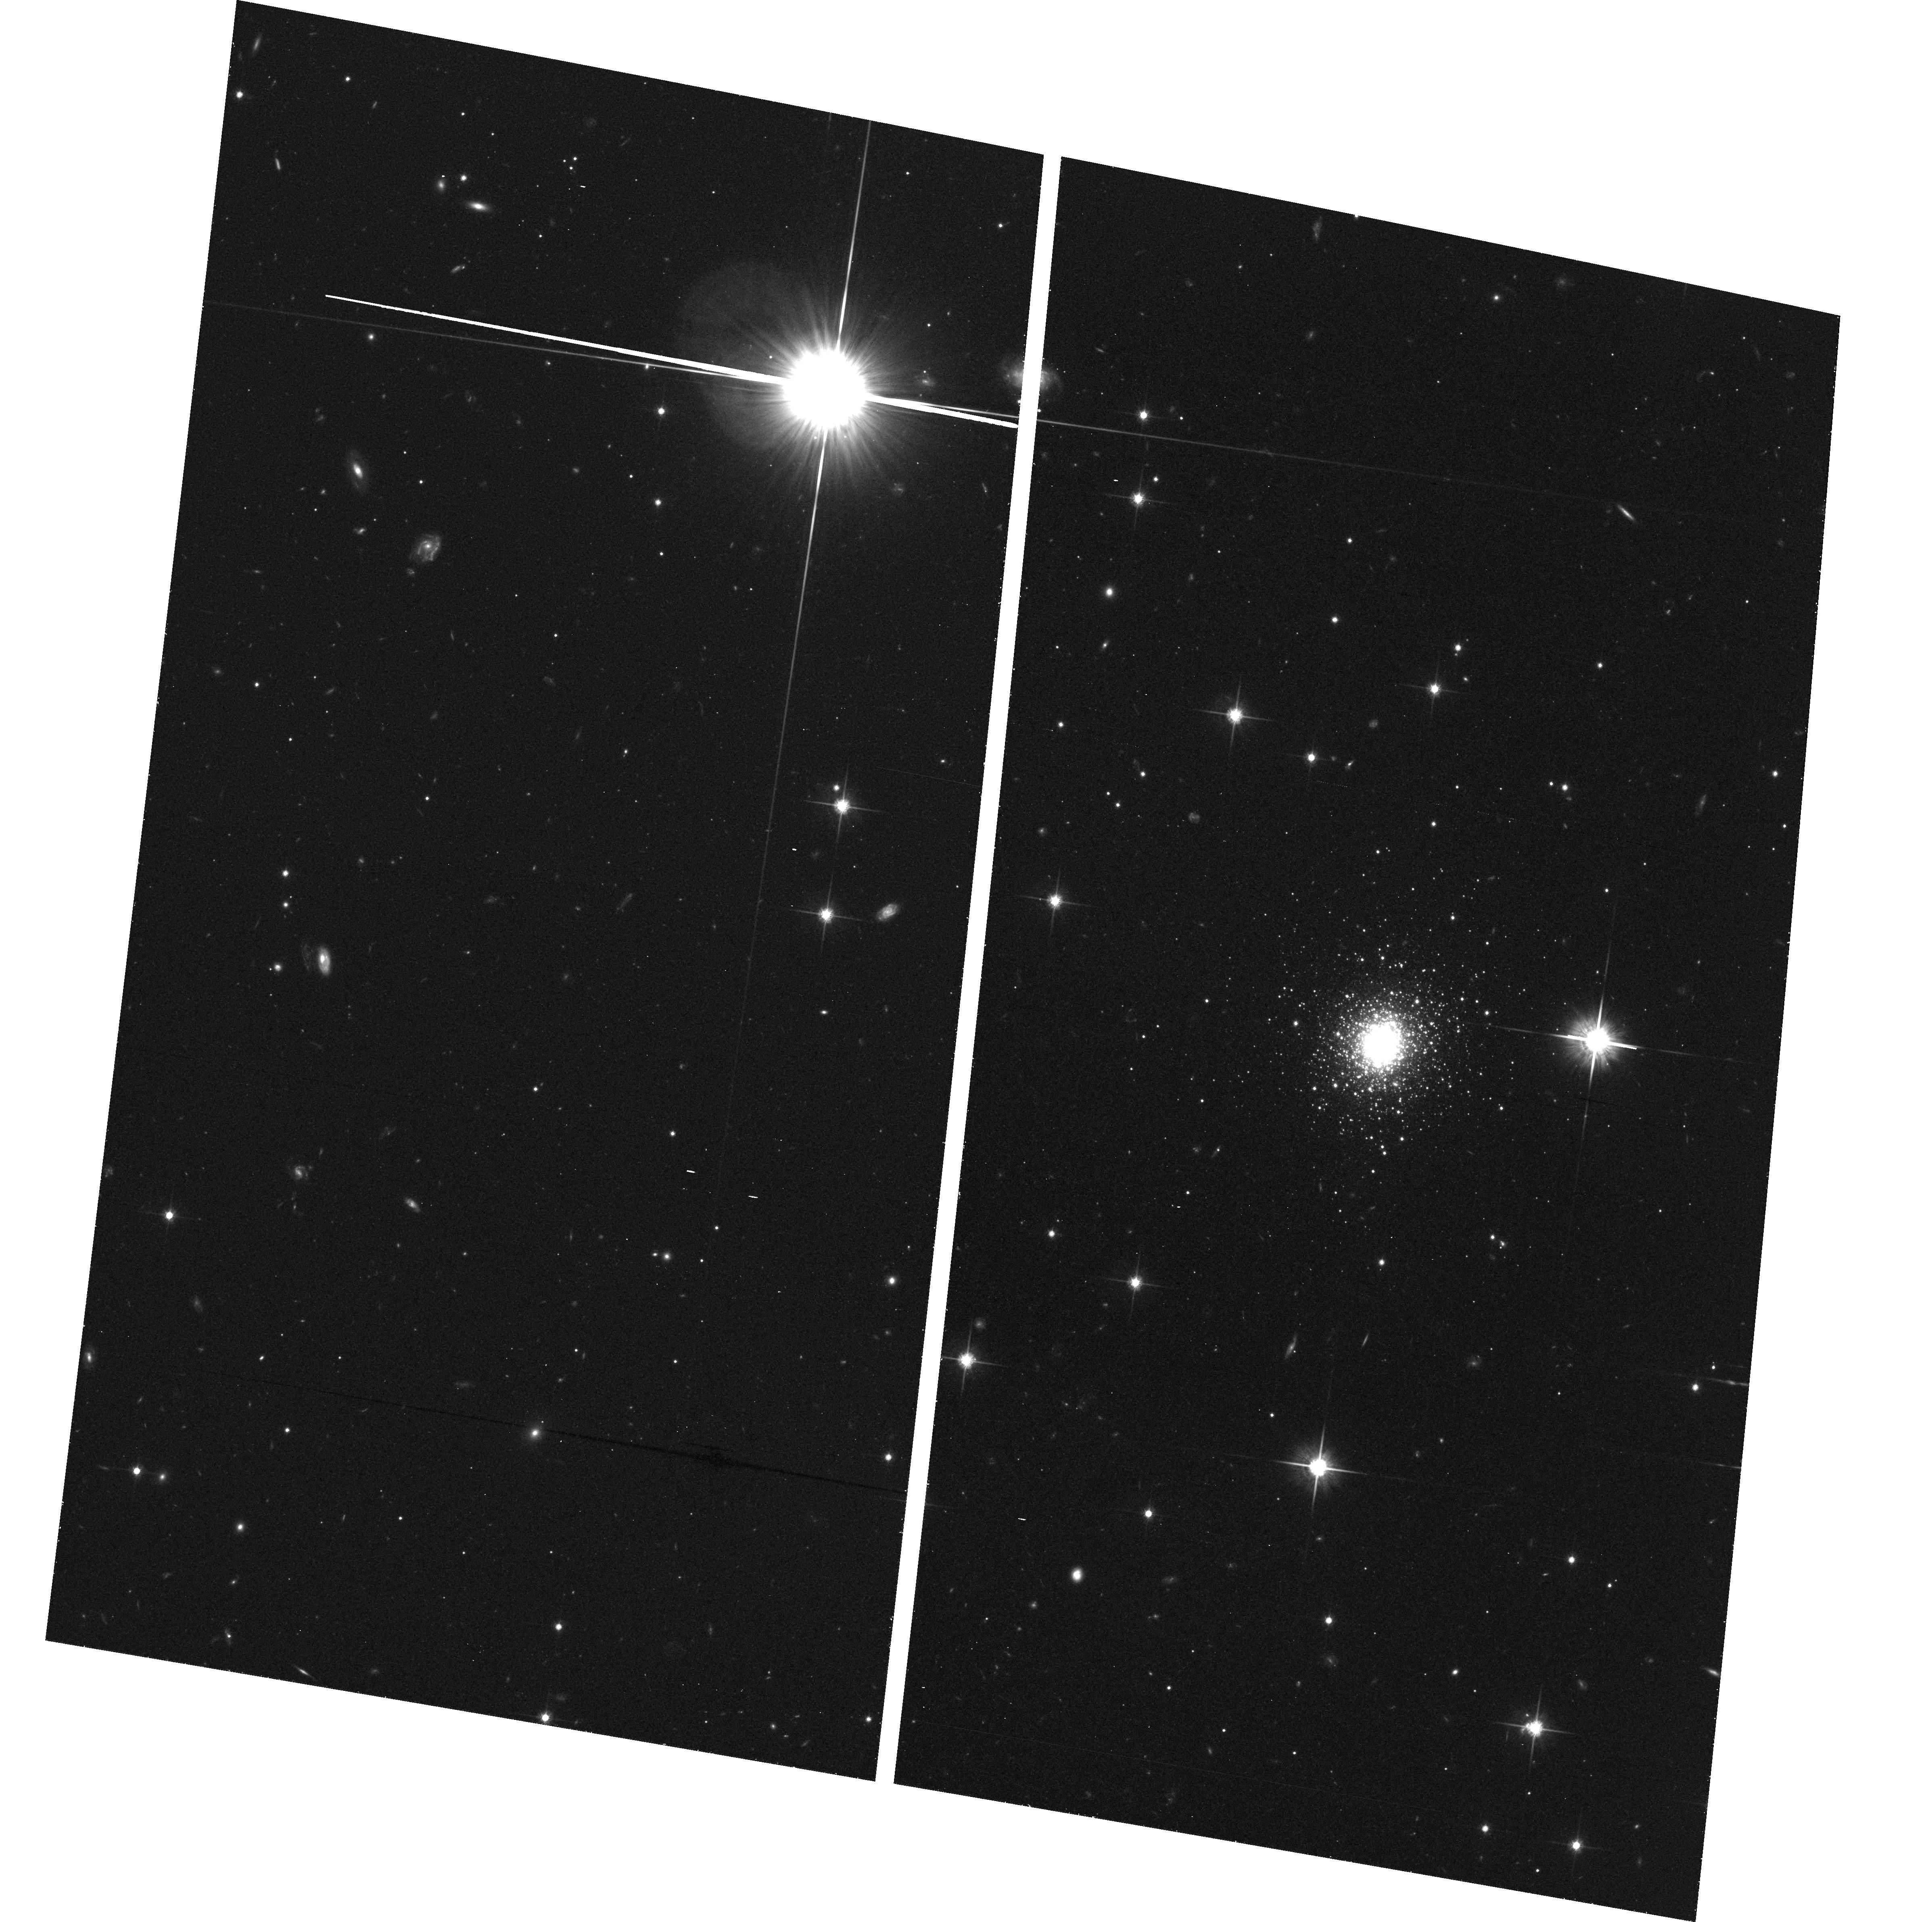
Target: BO514
Instrument: ACS/WFC
Filter: F814W
Exposure: 40 min
Observation ID: hst_10565_01_acs_wfc_f814w_j9an01

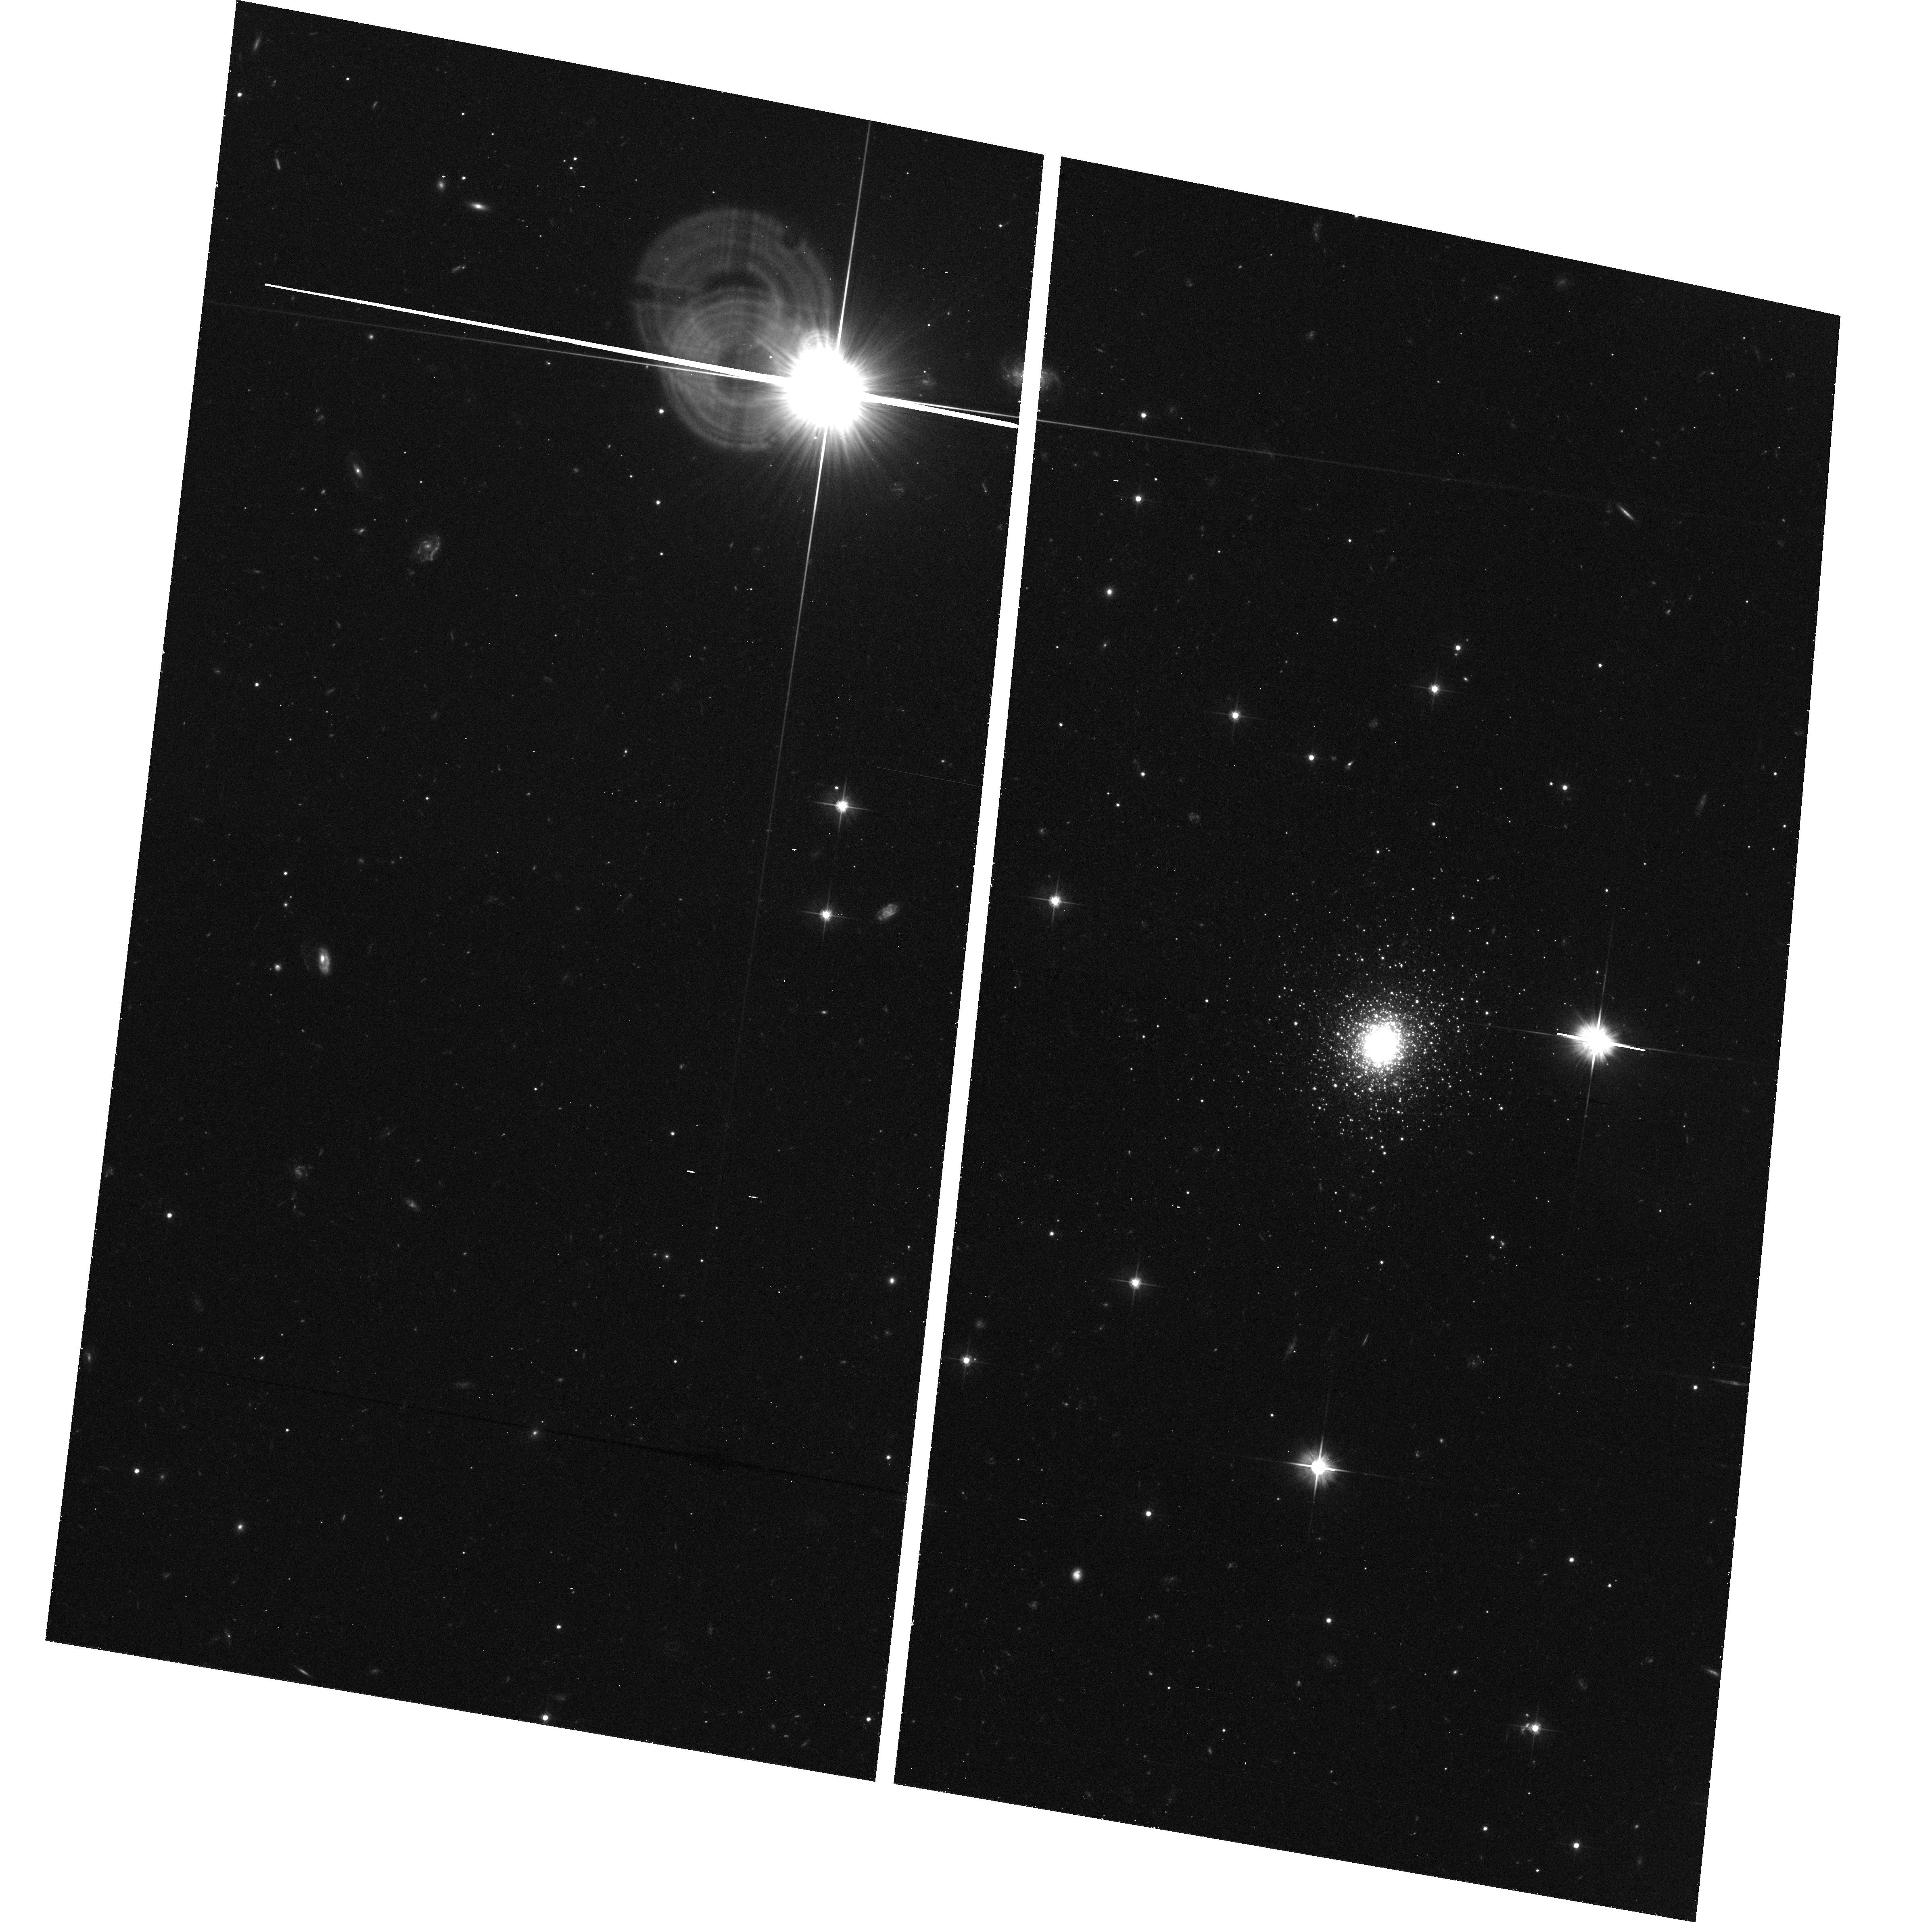
Target: BO514
Instrument: ACS/WFC
Filter: F606W
Exposure: 40 min
Observation ID: hst_10565_01_acs_wfc_f606w_j9an01

The outermost globular cluster of M31 (PI: Galleti, Silvia)

We have recently identified a previously unknown globular cluster in the M31 system that is located at 4 degrees from the center of the galaxy and in proximity (14 arcmin apart) of the major axis. This is by far the most remote M31 cluster presently known, more than 1 degree farther than any other recognized cluster. Low resolution spectra have confirmed that the object is member of M31 and its line-of-sight velocity lie approximately on the extrapolation of the HI rotation curve of the galaxy. The projected position and kynematics of the cluster strongly suggest that it may be associated with the disc of M31. If this hypothesis will be confirmed it would imply that the stellar disc of M31 extends out to ~55 kpc (the projected galactocentric distance of the newly discovered object) with far reaching consequences on our ideas of the formation of galactic discs. We propose ACS/WFC observations aimed at obtaining the Color Magnitude Diagram of the cluster and its surroundig field to constrain the age and metallicity of both populations. This will provide direct indications on the actual extension and epoch of formation of the M31 disc as well as a deep insight in the stellar content of a remote region of this galaxy that has not been studied before.